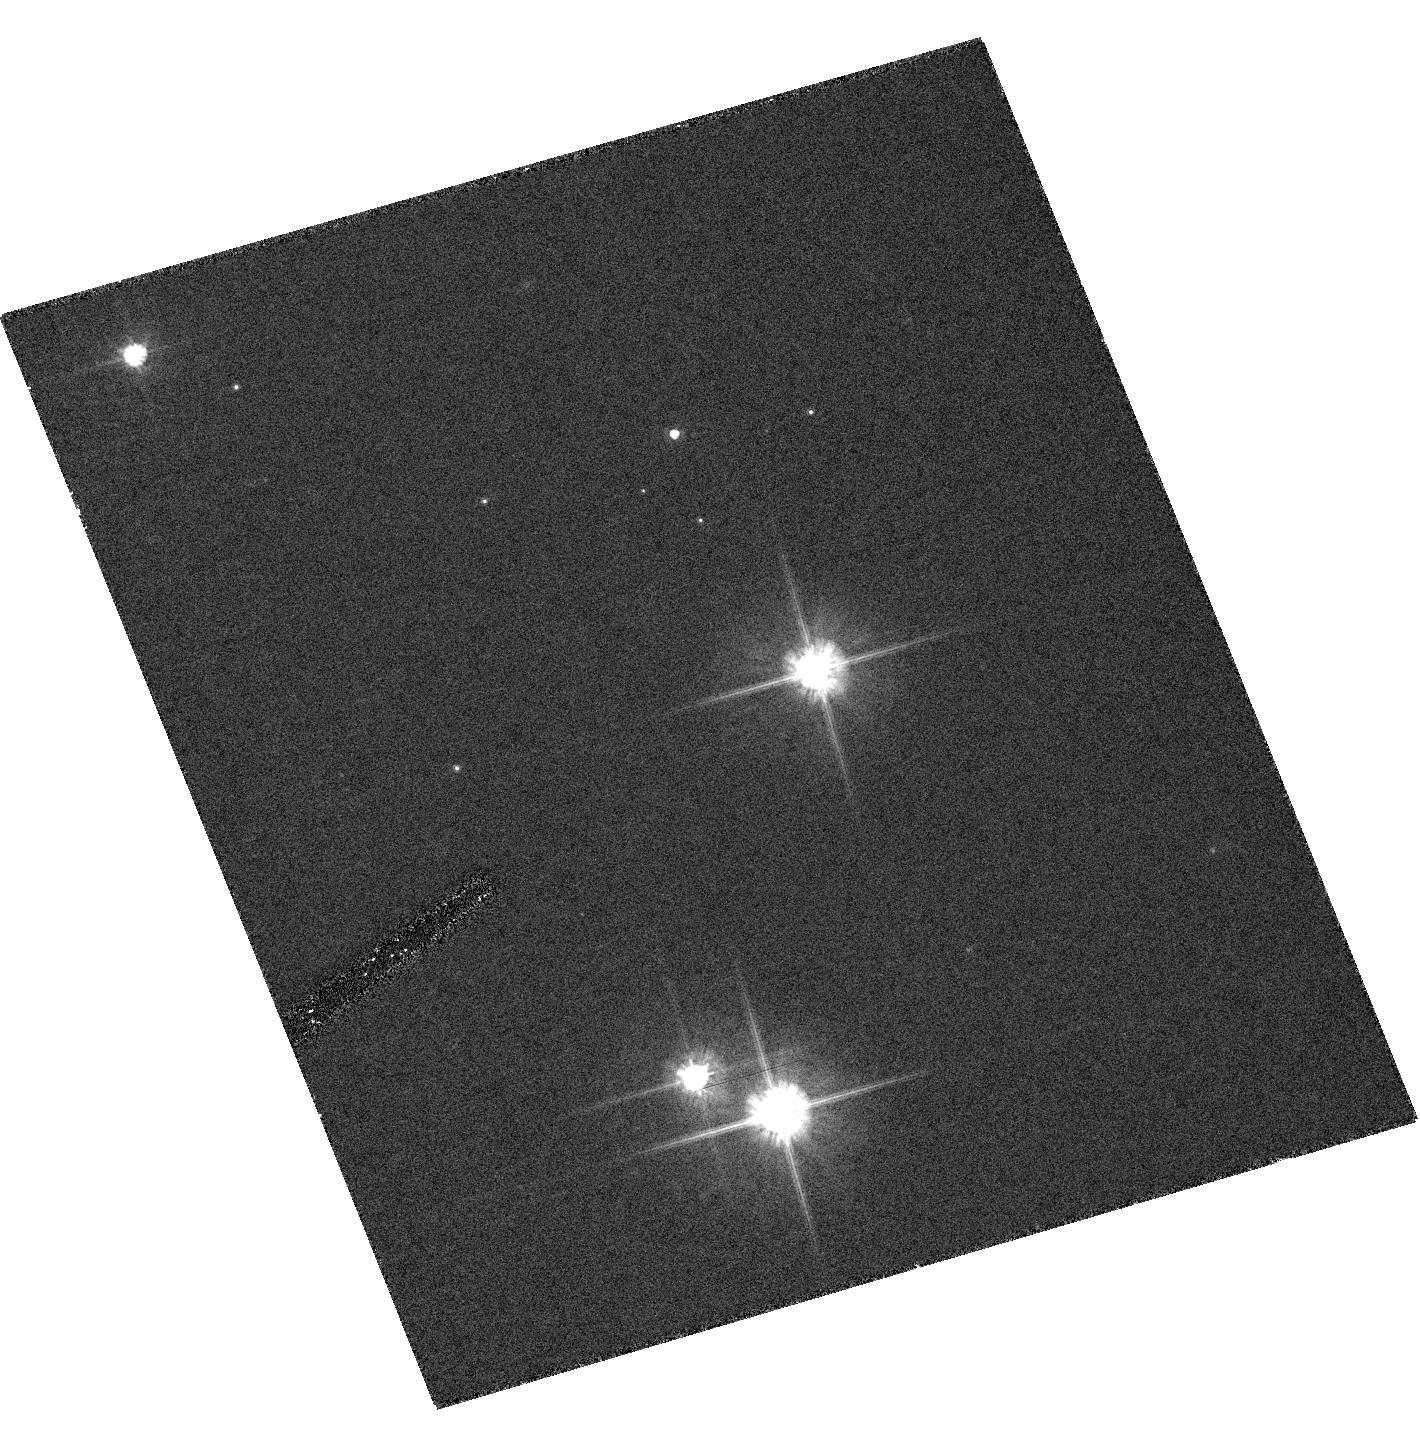
Target: ER8-HRC
Instrument: ACS/HRC
Filter: F606W
Exposure: 17 min
Observation ID: hst_10105_33_acs_hrc_f606w_j93h33

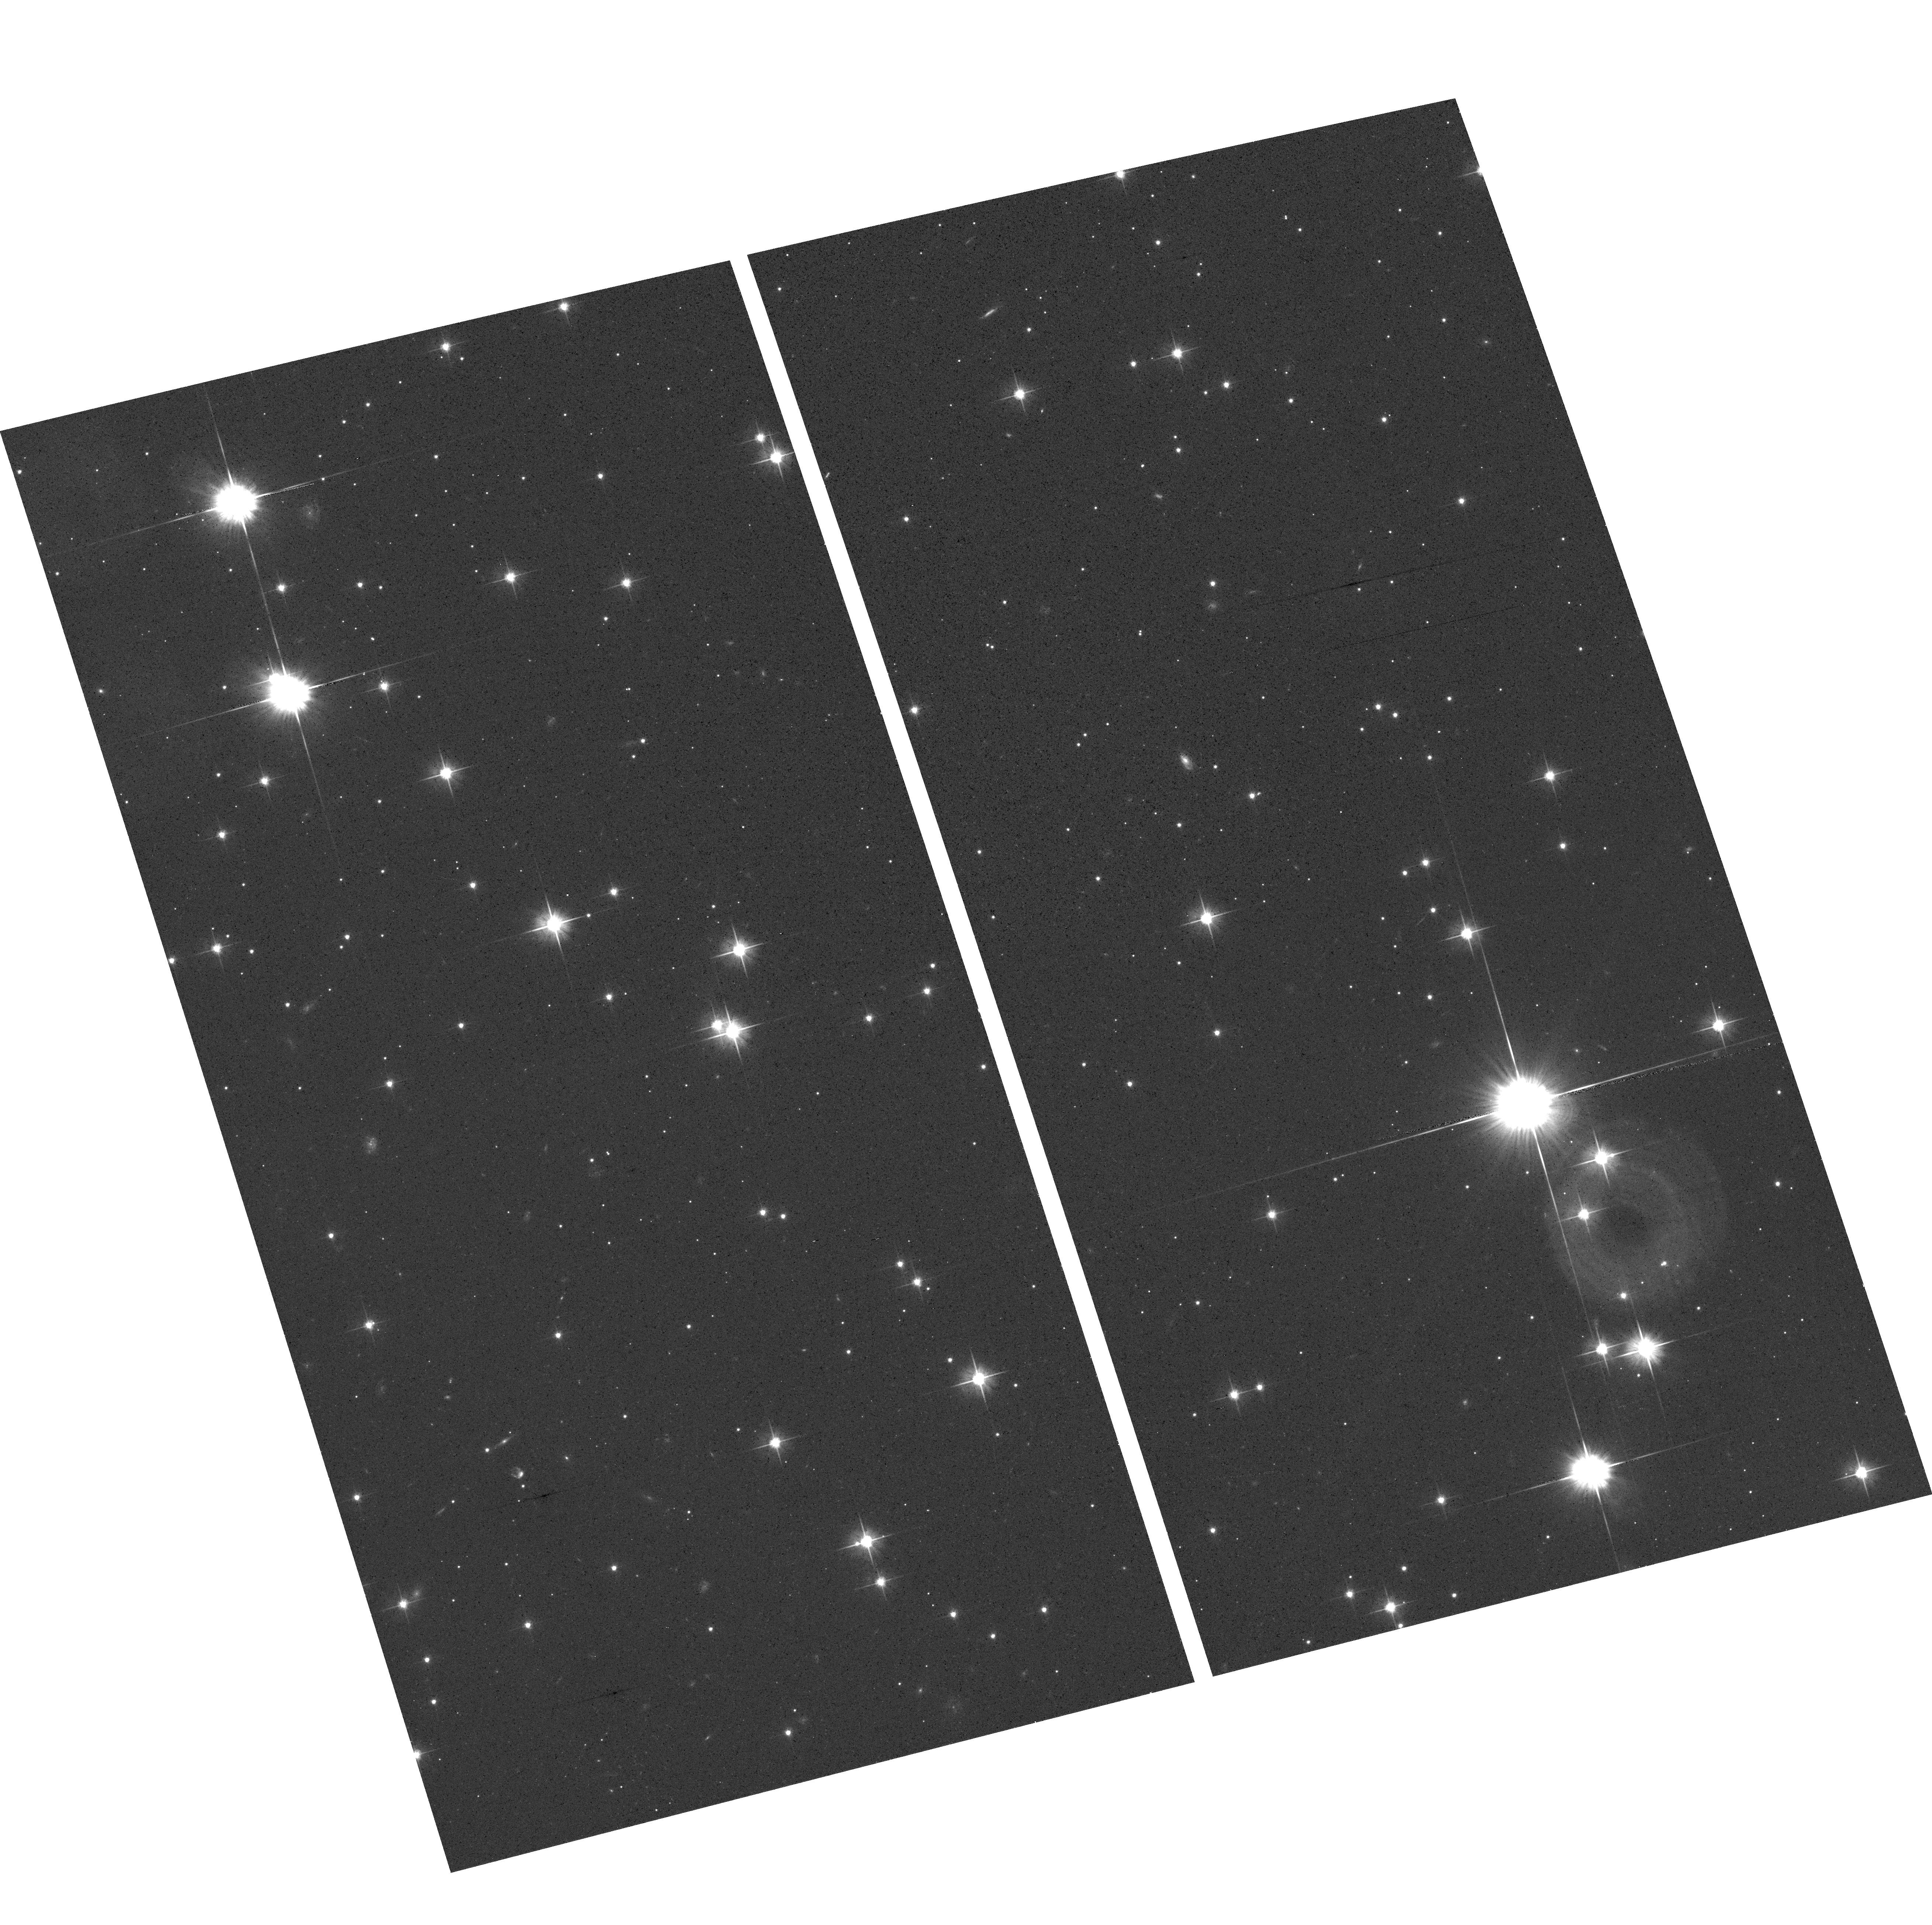
Target: ER8-FIELD
Instrument: ACS/WFC
Filter: F606W
Exposure: 12 min
Observation ID: hst_10105_a3_acs_wfc_f606w_j93ha3

Accurate Mass Determination of the Ancient White Dwarf   ER 8 Through Astrometric Microlensing (PI: Sahu, Kailash C.)

We propose to determine the mass of the very cool white dwarf ER 8 through astrometric microlensing. We have predicted that ER 8 will pass very close to a 15th-mag background star in January 2006, with an impact parameter of less than 0.05 arcsec. As it passes in front, it will cause a deflection of the background star's image by >8 milliarcsec, an amount easily detectable with HST/FGS. The gravitational deflection angle depends only on the distances and relative positions of the stars, and on the mass of the white dwarf. Since the distances and positions can be determined precisely before the event, the astrometric measurement offers a unique and direct method to measure the mass of the white dwarf to high accuracy (<5%). Unlike all other stellar mass determinations, this technique works for single stars (but only if they are nearby and of sufficient mass). The mass of ER 8 is of special interest because it is a member of the Galactic halo, and appears to be the oldest known field white dwarf. This object can thus set a lower limit on the age of the Galactic halo, but since white-dwarf cooling rates depend on their masses, the mass is a necessary ingredient in the age determination. As a byproduct, we will obtain an accurate parallax for ER 8, and thus its luminosity and (from its effective temperature) its radius. Such quantities are at present rather poorly known for the coolest white dwarfs, and will provide strong constraints on white-dwarf physics.